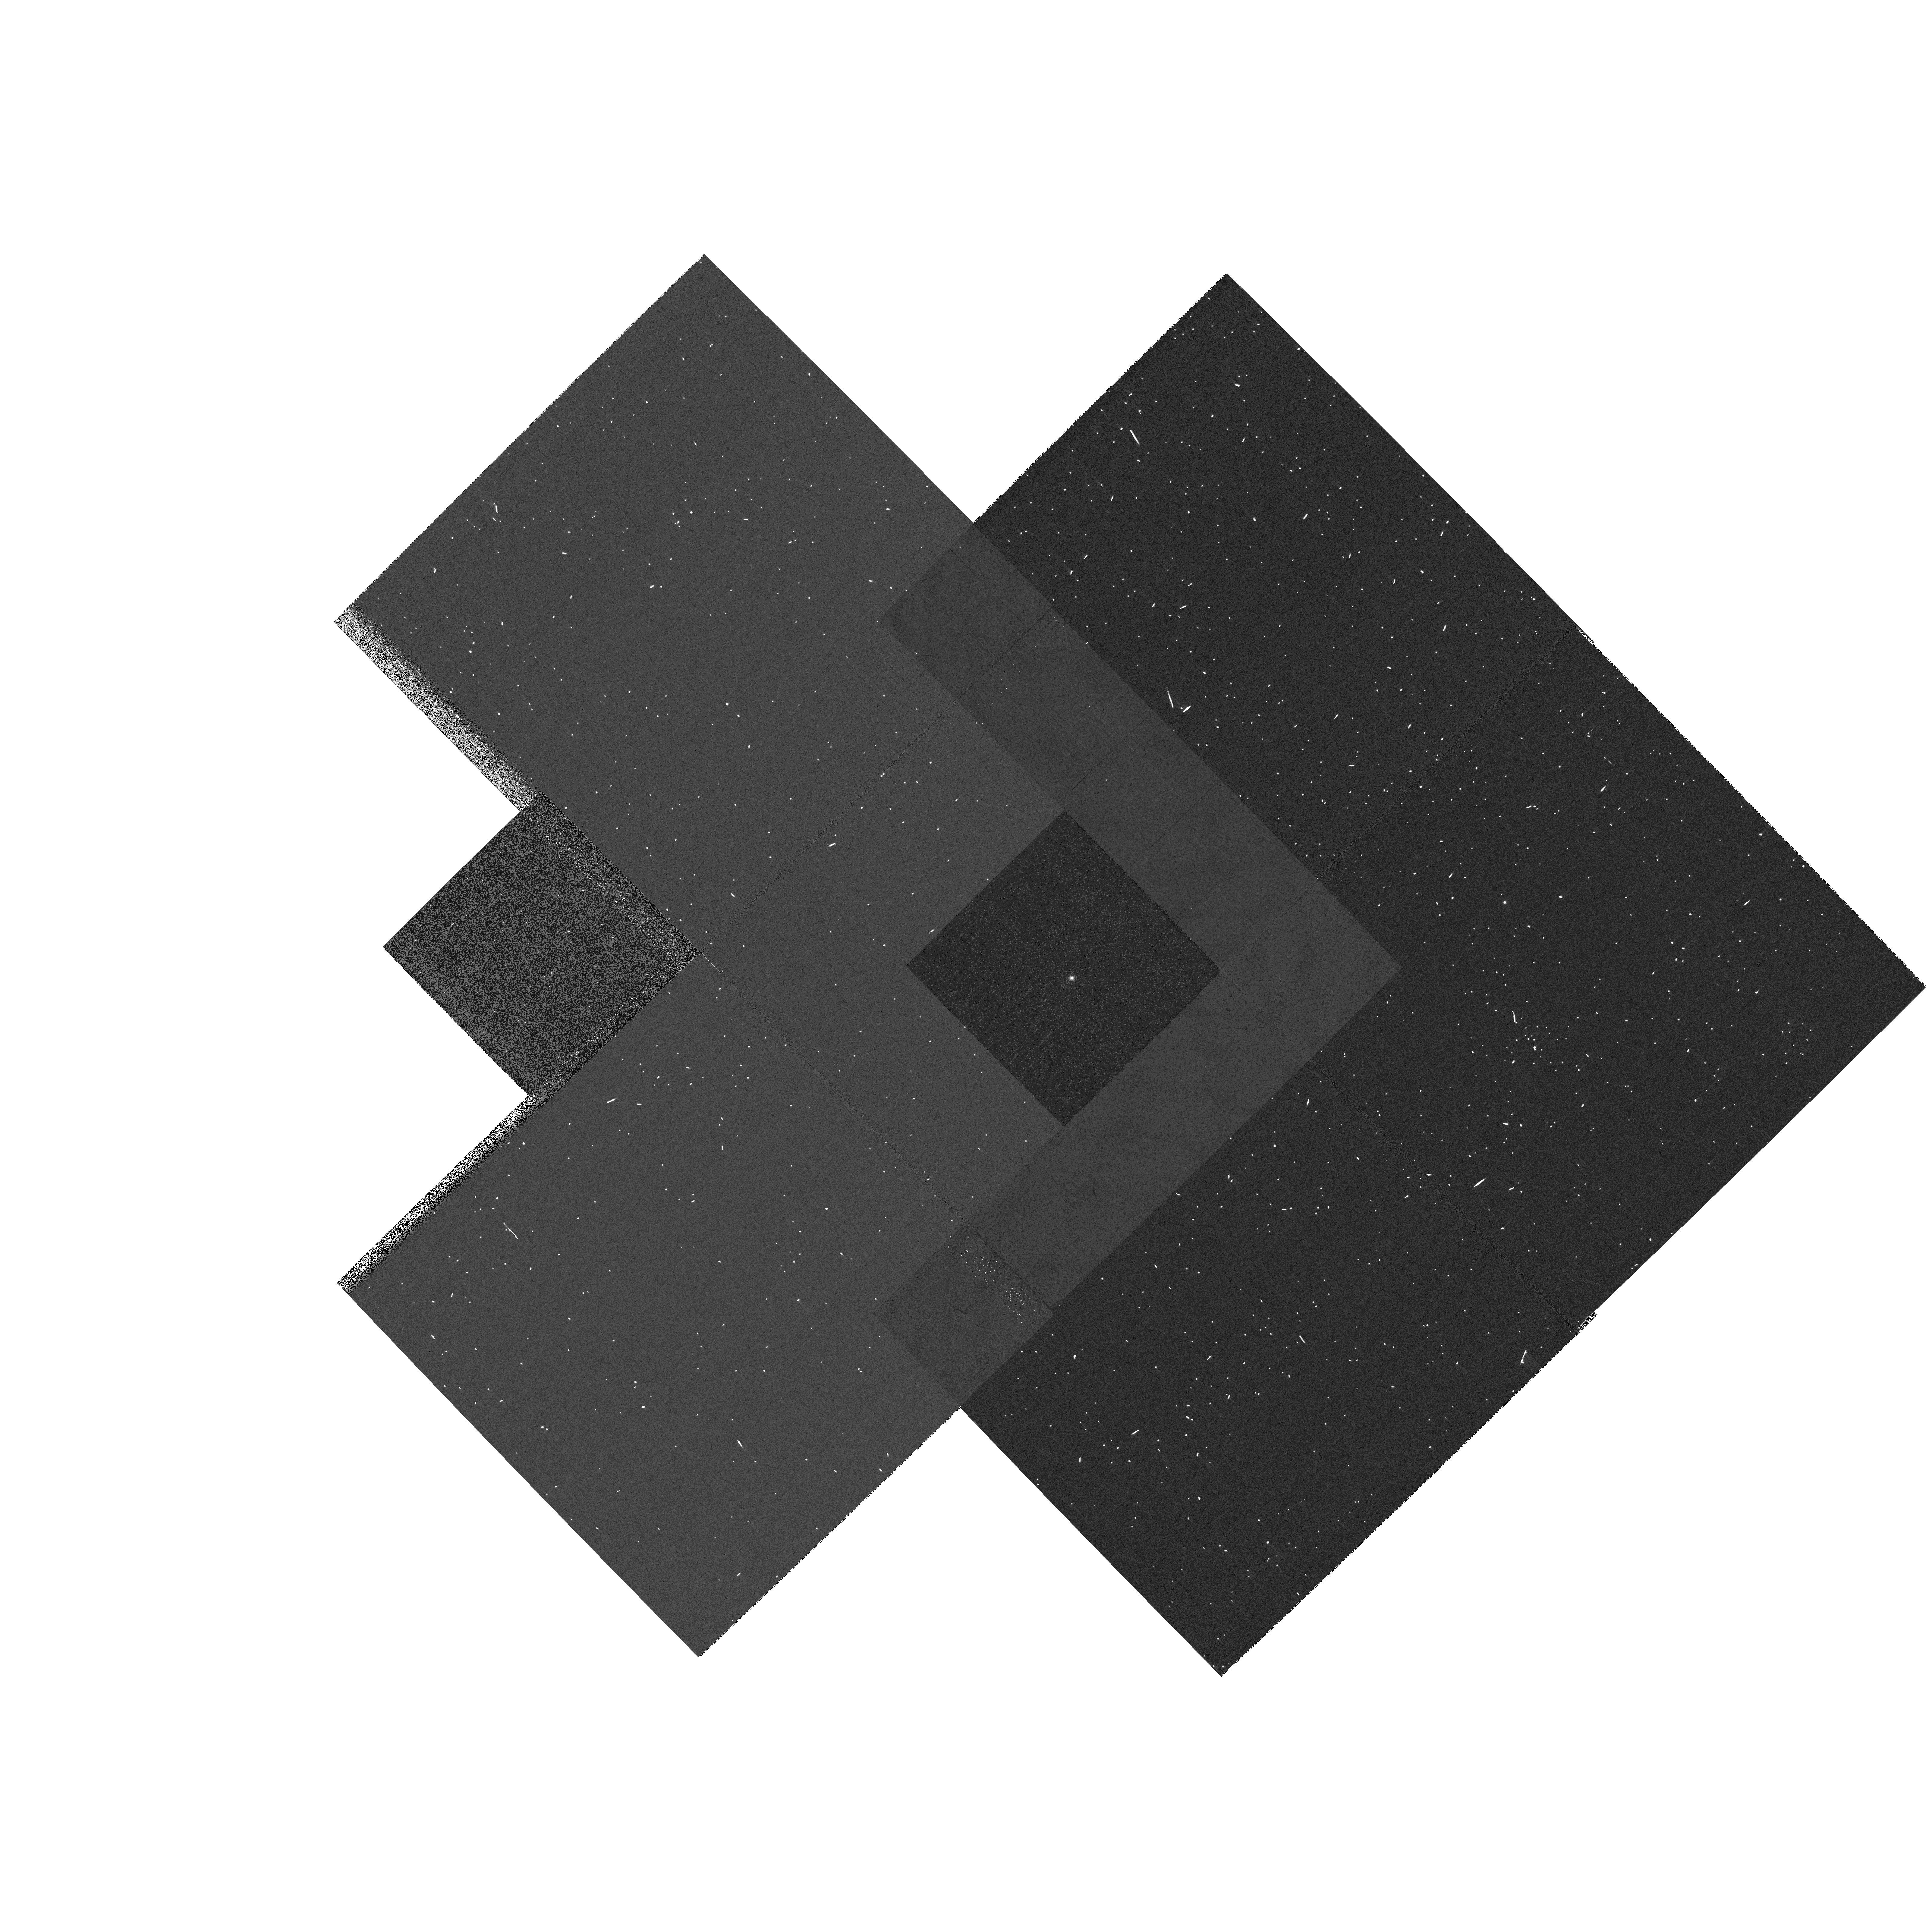
Target: GRW+70D5824
Instrument: WFPC2/PC
Filter: F656N
Exposure: 3 min
Observation ID: hst_9252_51_wfpc2_pc_f656n_u6i051

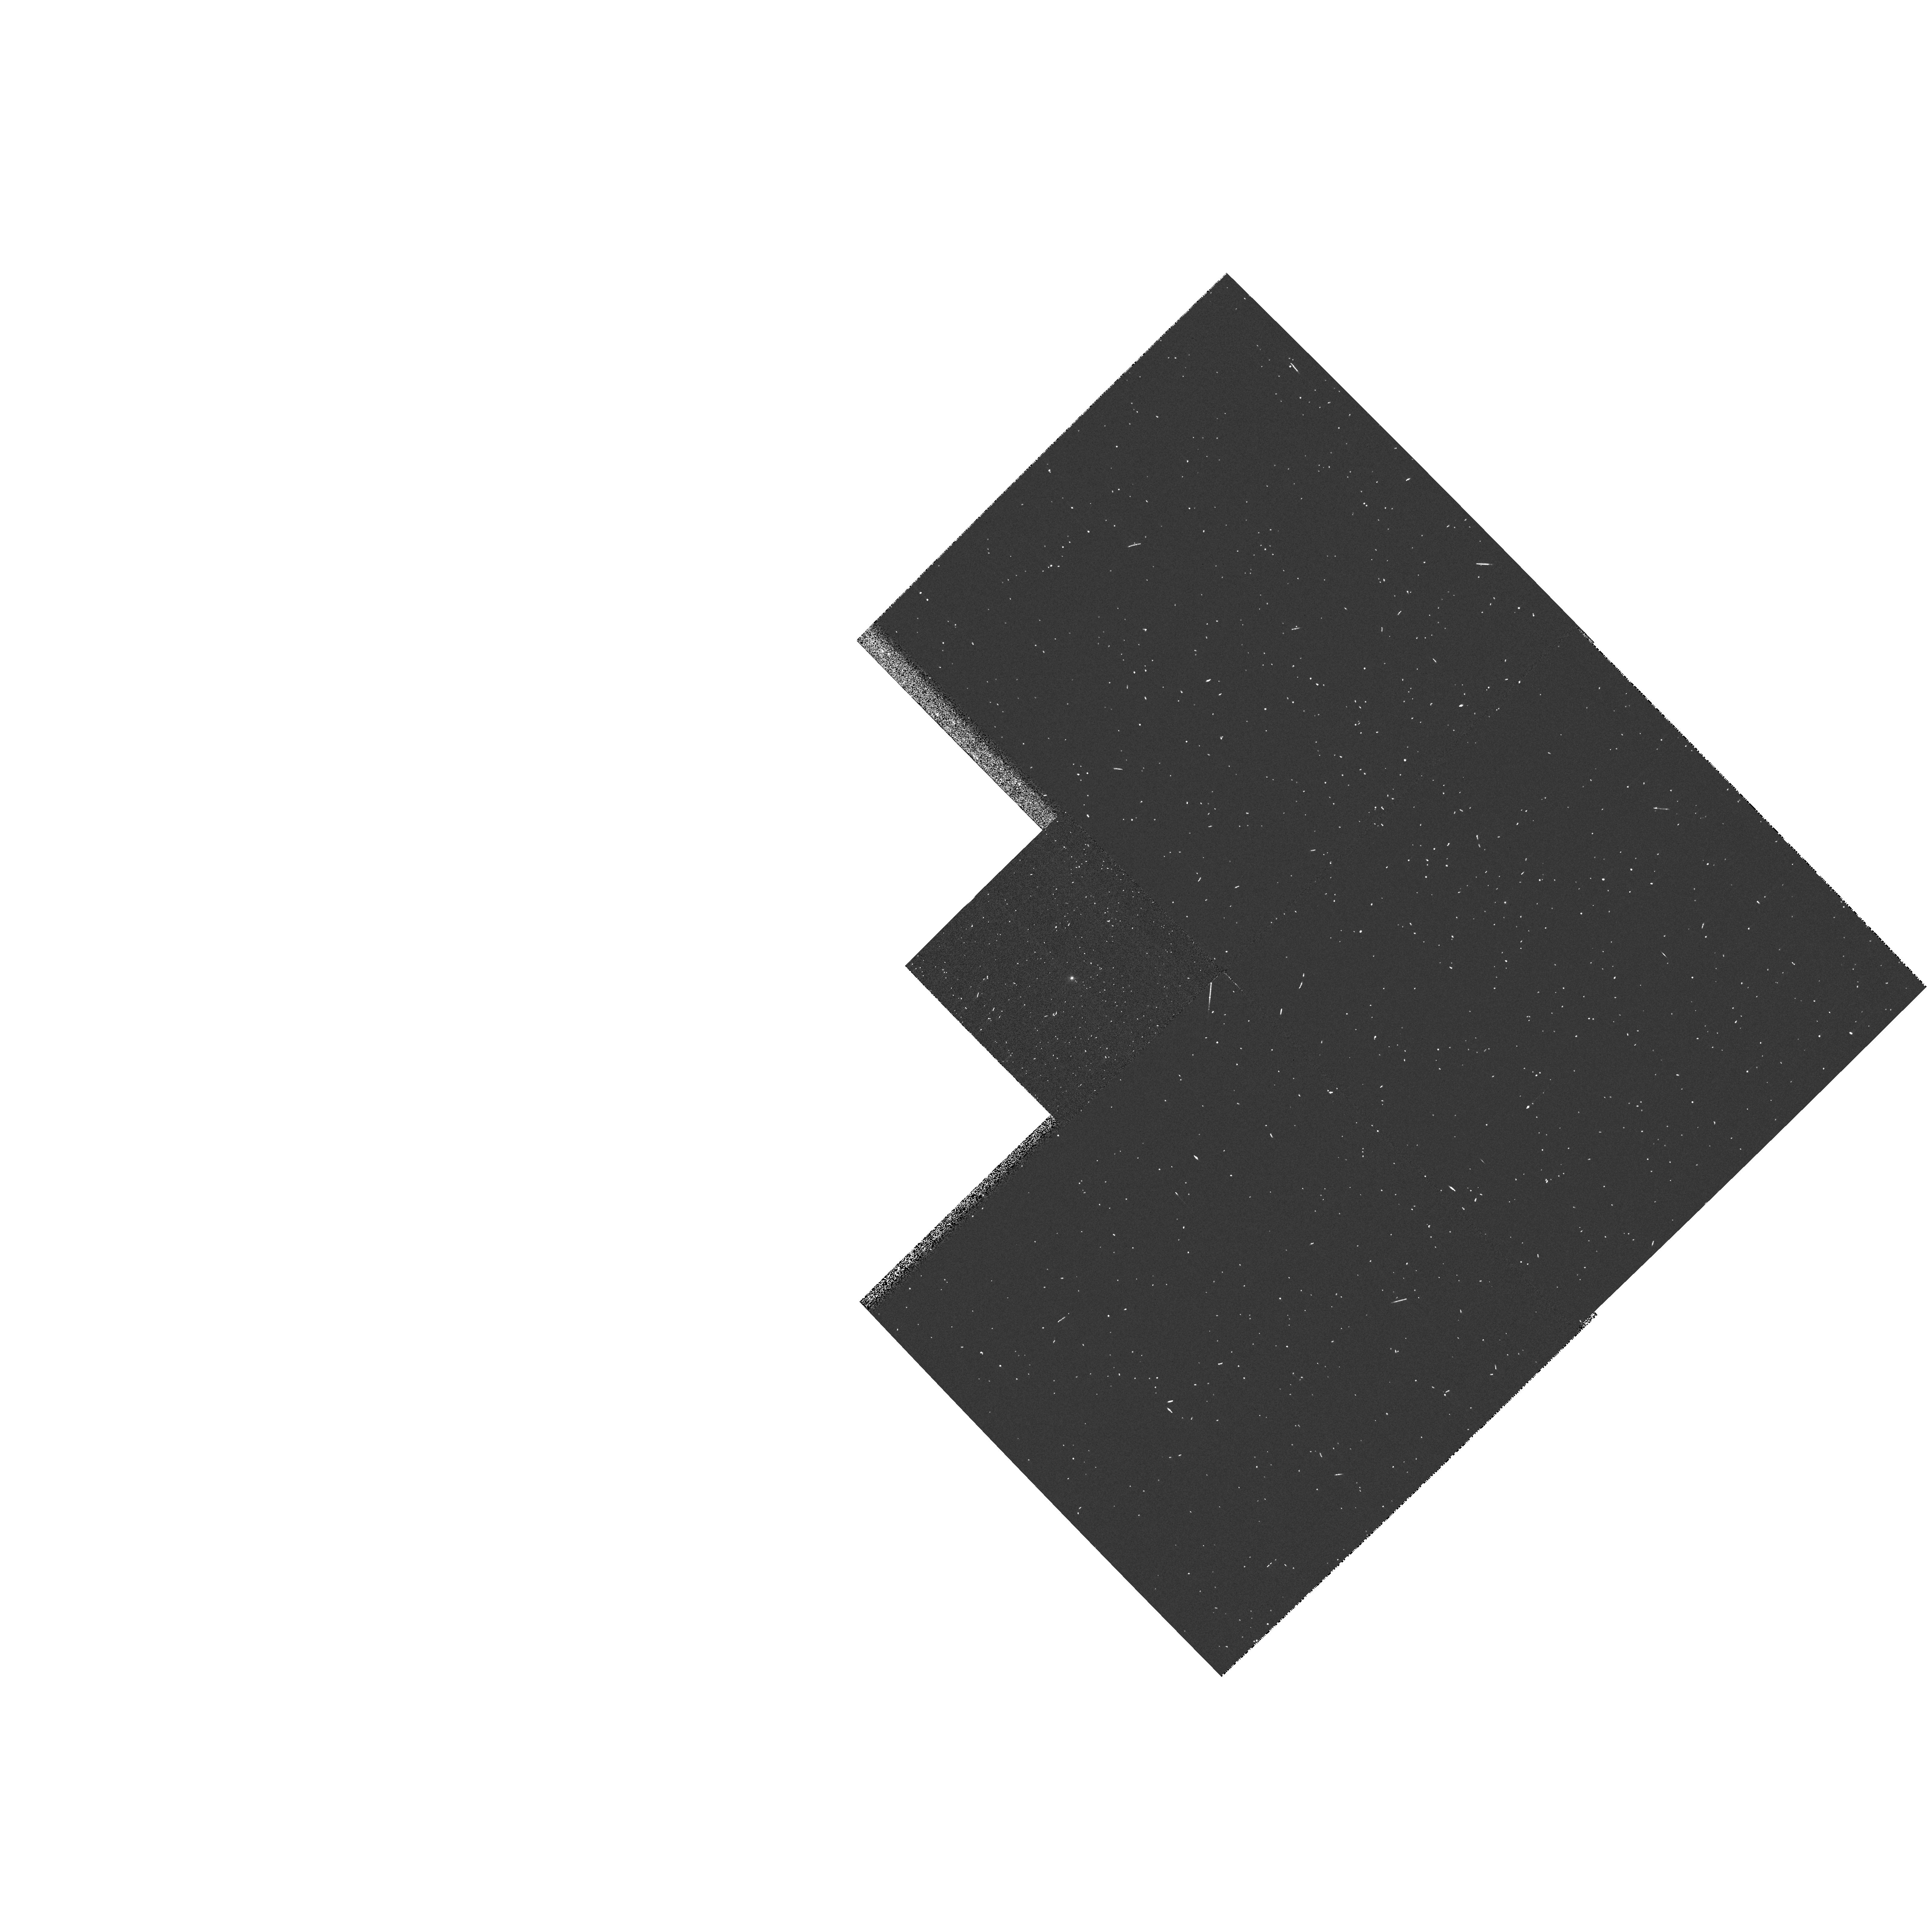
Target: GRW+70D5824
Instrument: WFPC2/PC
Filter: F502N
Exposure: 1 min
Observation ID: hst_9252_51_wfpc2_pc_f502n_u6i051

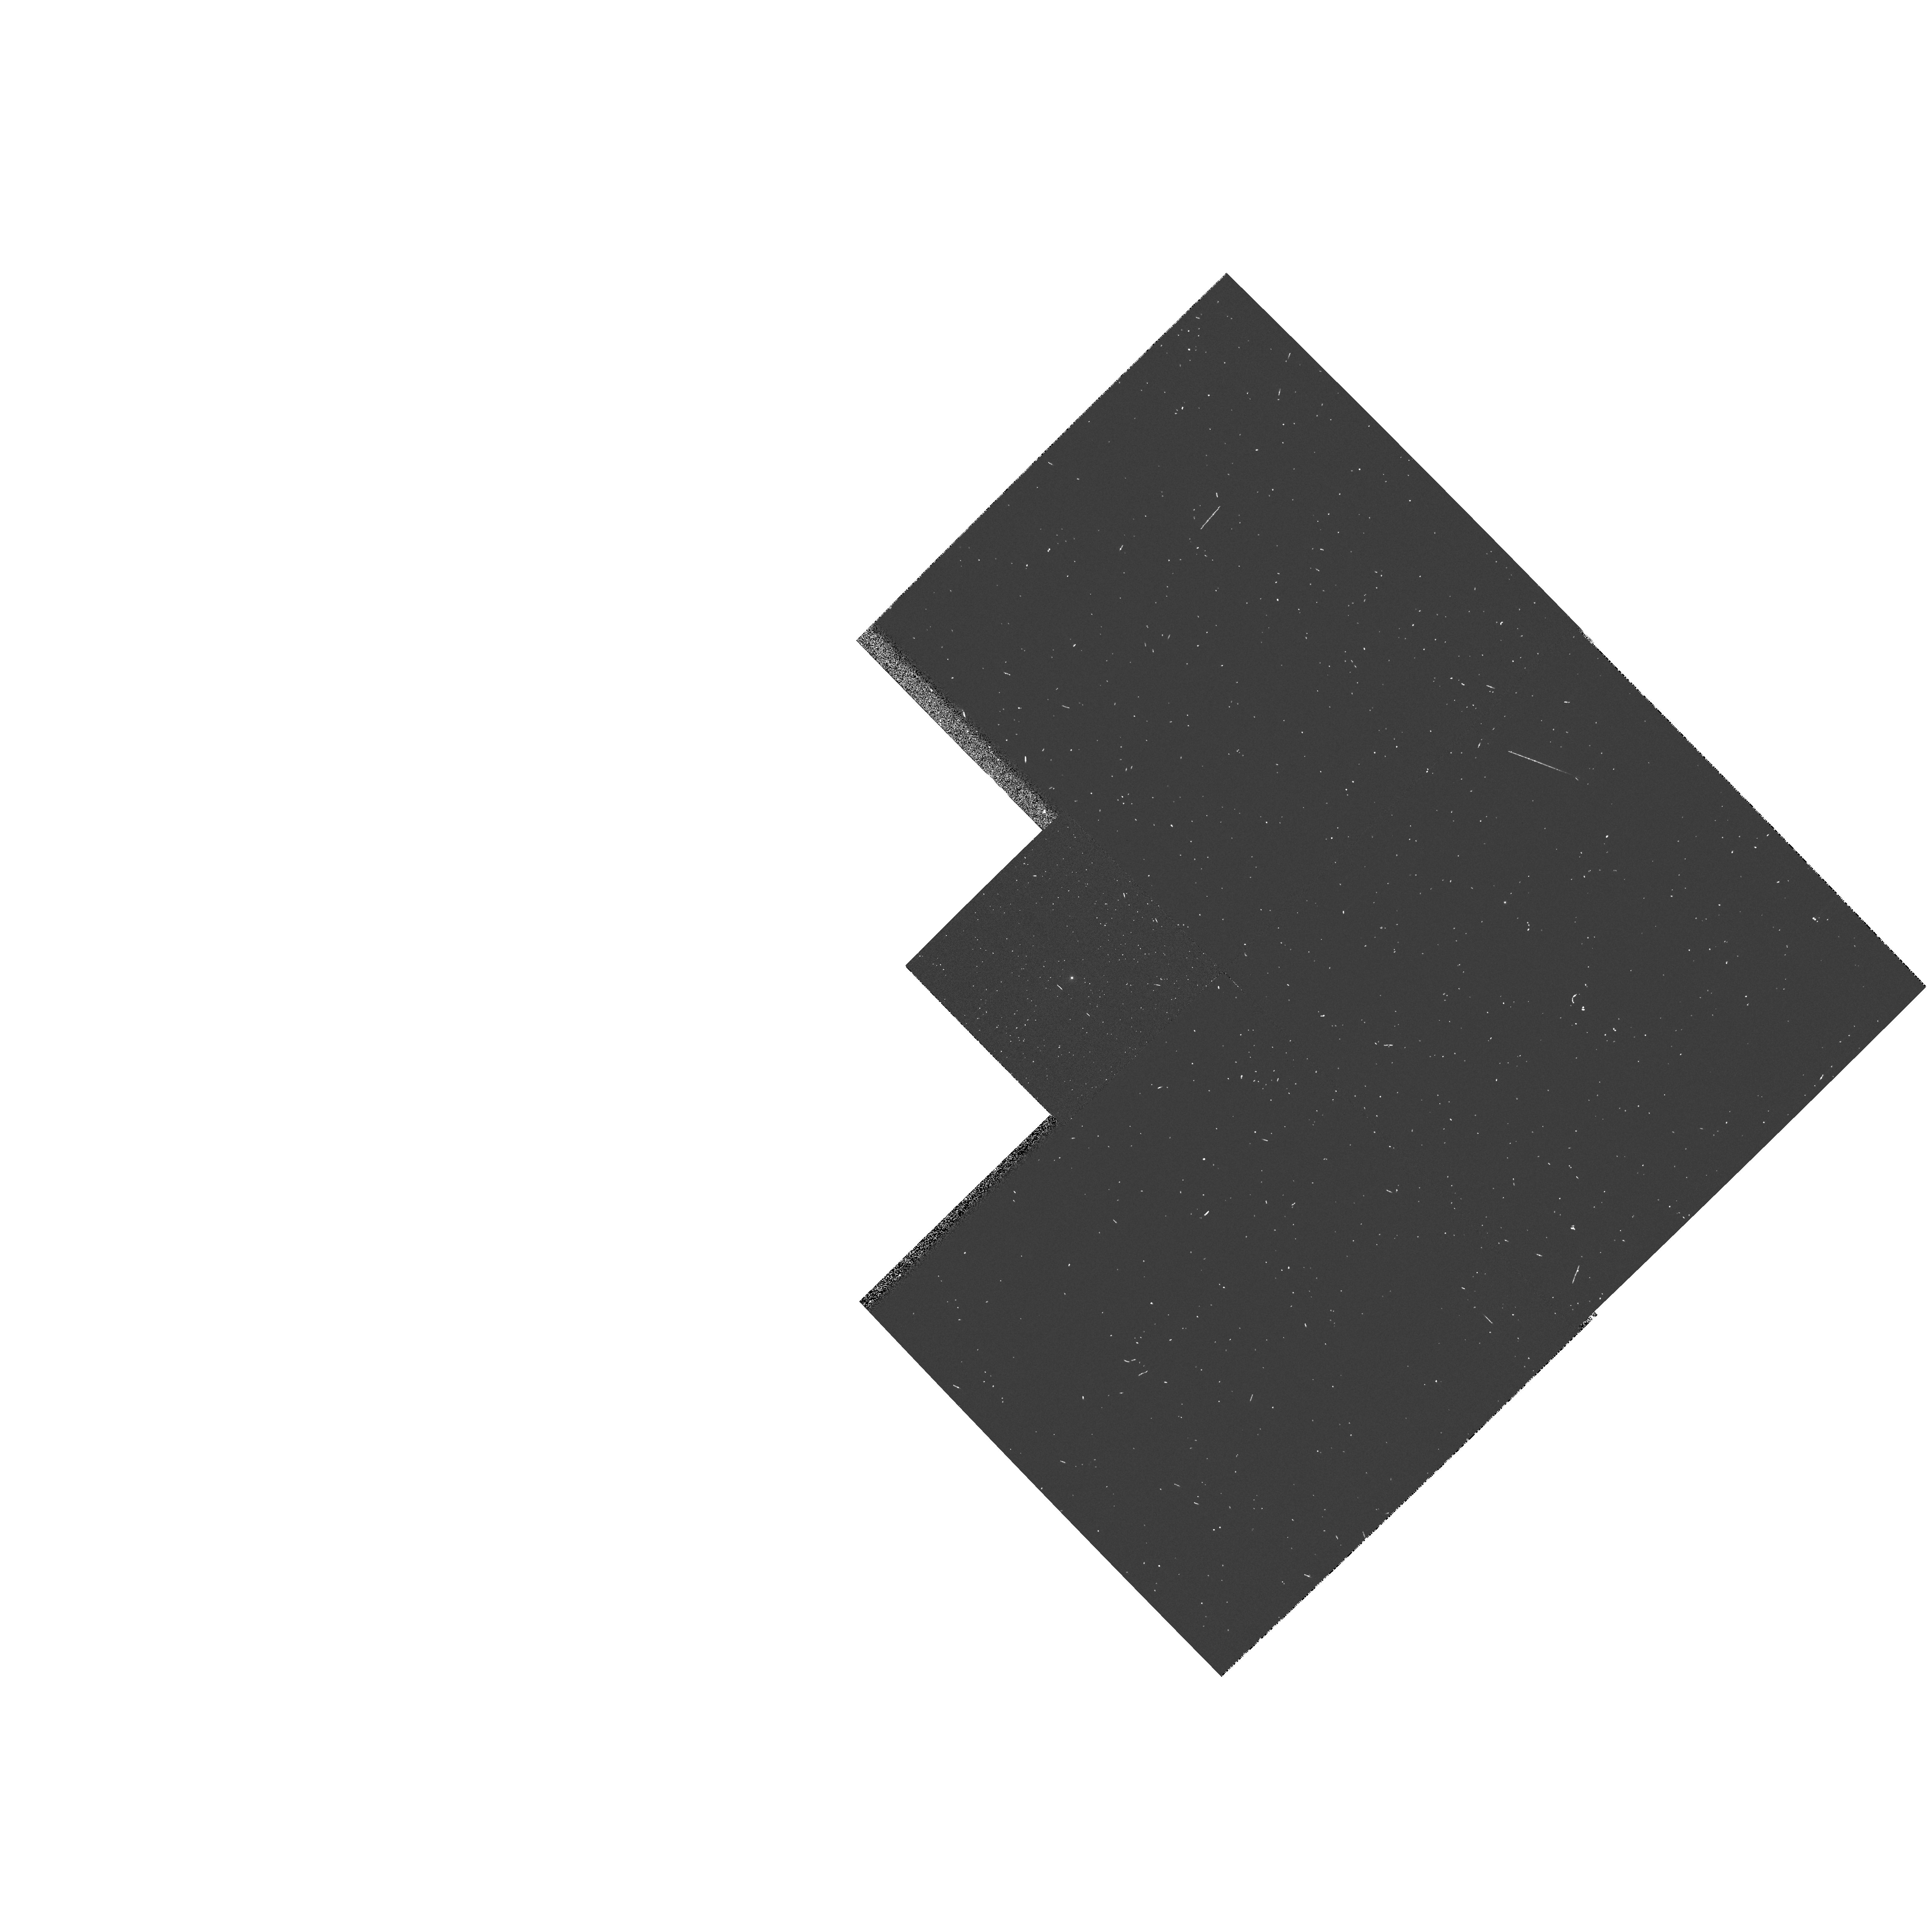
Target: GRW+70D5824
Instrument: WFPC2/PC
Filter: F658N
Exposure: 1 min
Observation ID: hst_9252_51_wfpc2_pc_f658n_u6i051

WFPC2 CYCLE 10 Clocks ON Check (PI: Schultz, Alfred B.)

Closure calibration for clocks ON mode. This serial clocks ON calibration program obtains dark frames with clocks ON in order to provide data to create a clocks on super dark calibration reference file, to monitor and characterize the evolution of hot pixels, and to obtain standard star observations for photometric calibration.